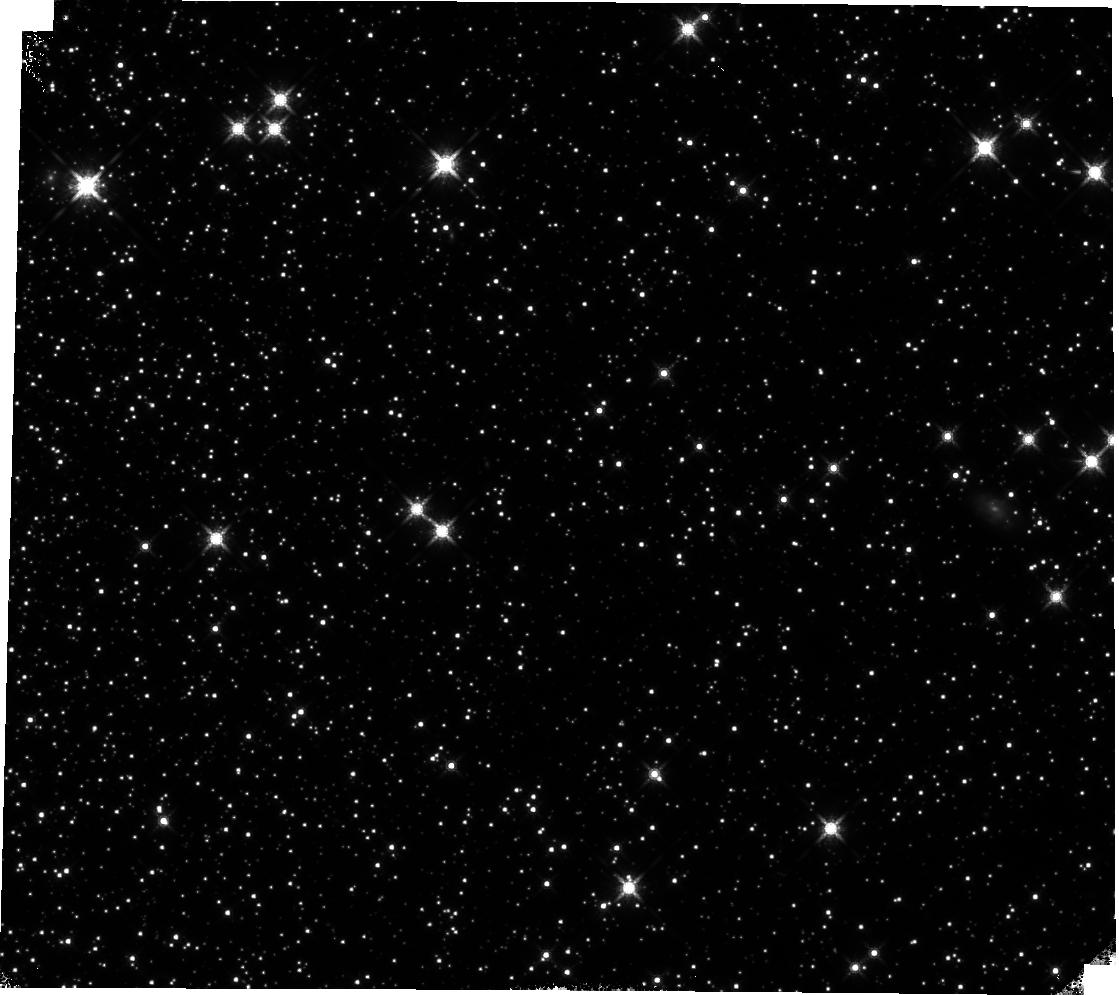
Target: 47TUC
Instrument: WFC3/IR
Filter: F160W
Exposure: 14 min
Observation ID: hst_17363_01_wfc3_ir_f160w_if5i01

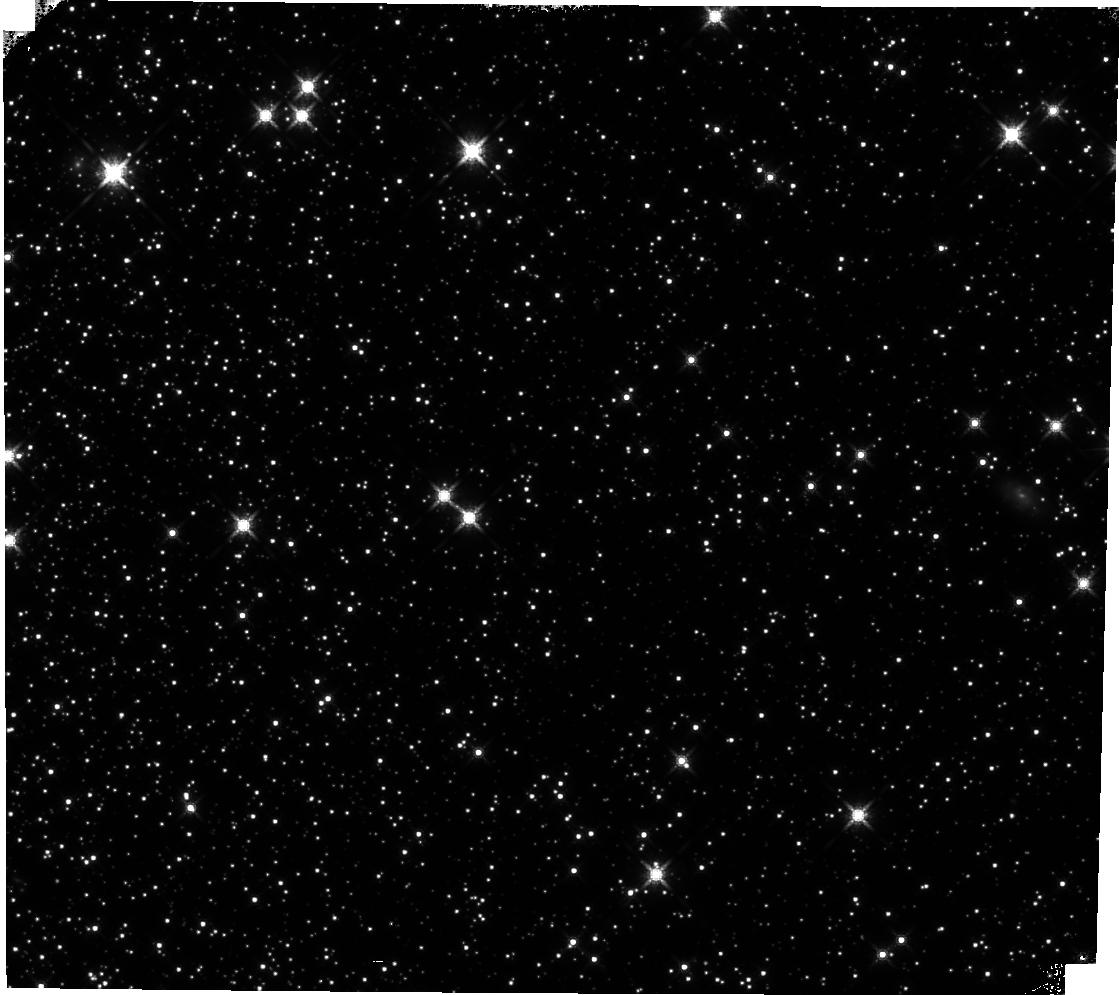
Target: 47TUC
Instrument: WFC3/IR
Filter: F160W
Exposure: 14 min
Observation ID: hst_17363_02_wfc3_ir_f160w_if5i02

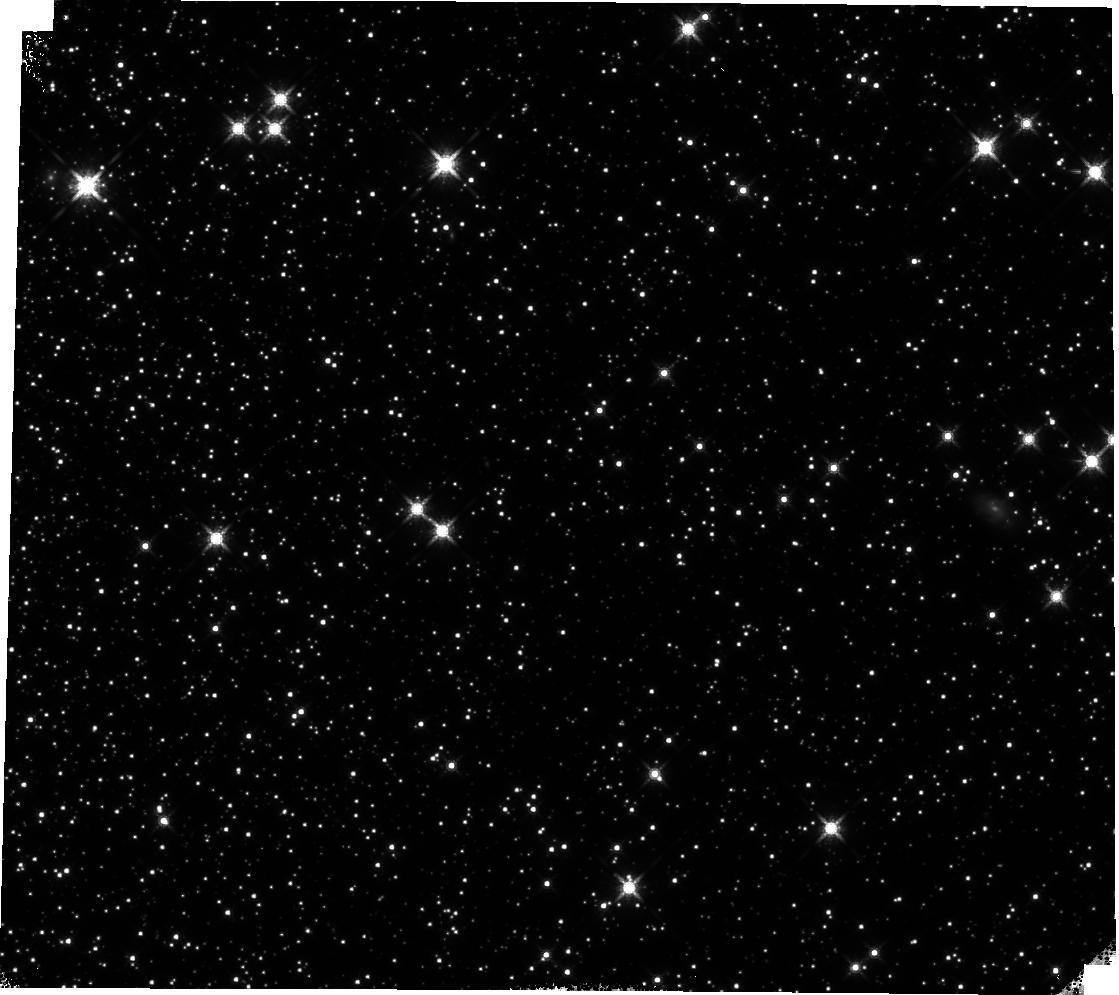
Target: 47TUC
Instrument: WFC3/IR
Filter: F160W
Exposure: 14 min
Observation ID: hst_17363_03_wfc3_ir_f160w_if5i03

WFC3 IR Time-Dependent Sensitivity: Clusters (PI: Bajaj, Varun)

We continue the monitoring of the sensitivity of the WFC3/IR channel using relative photometry of the clusters M-4 and 47 Tuc, as performed in HST programs 16864, 16512, and 17260. This program serves to complement the sensitivity change slopes from the M35 scans, G102/G141 measurements, and standard star photometric monitoring. We observe the clusters M4 and 47Tuc using the same observation strategies in HST program 17260. Spefically, we propose a single epoch of M4 (using both F110W and F160W) and two epochs of 47Tuc (using solely F160W). This matches 17260 exactly, but deviates from prior programs 16864 and 16512 to balance the number of epochs of M4 and 47Tuc taken since 2020, allowing for more precise mesaurements of the sensitivity change in F160W. In future cycles the clusters will be swapped.